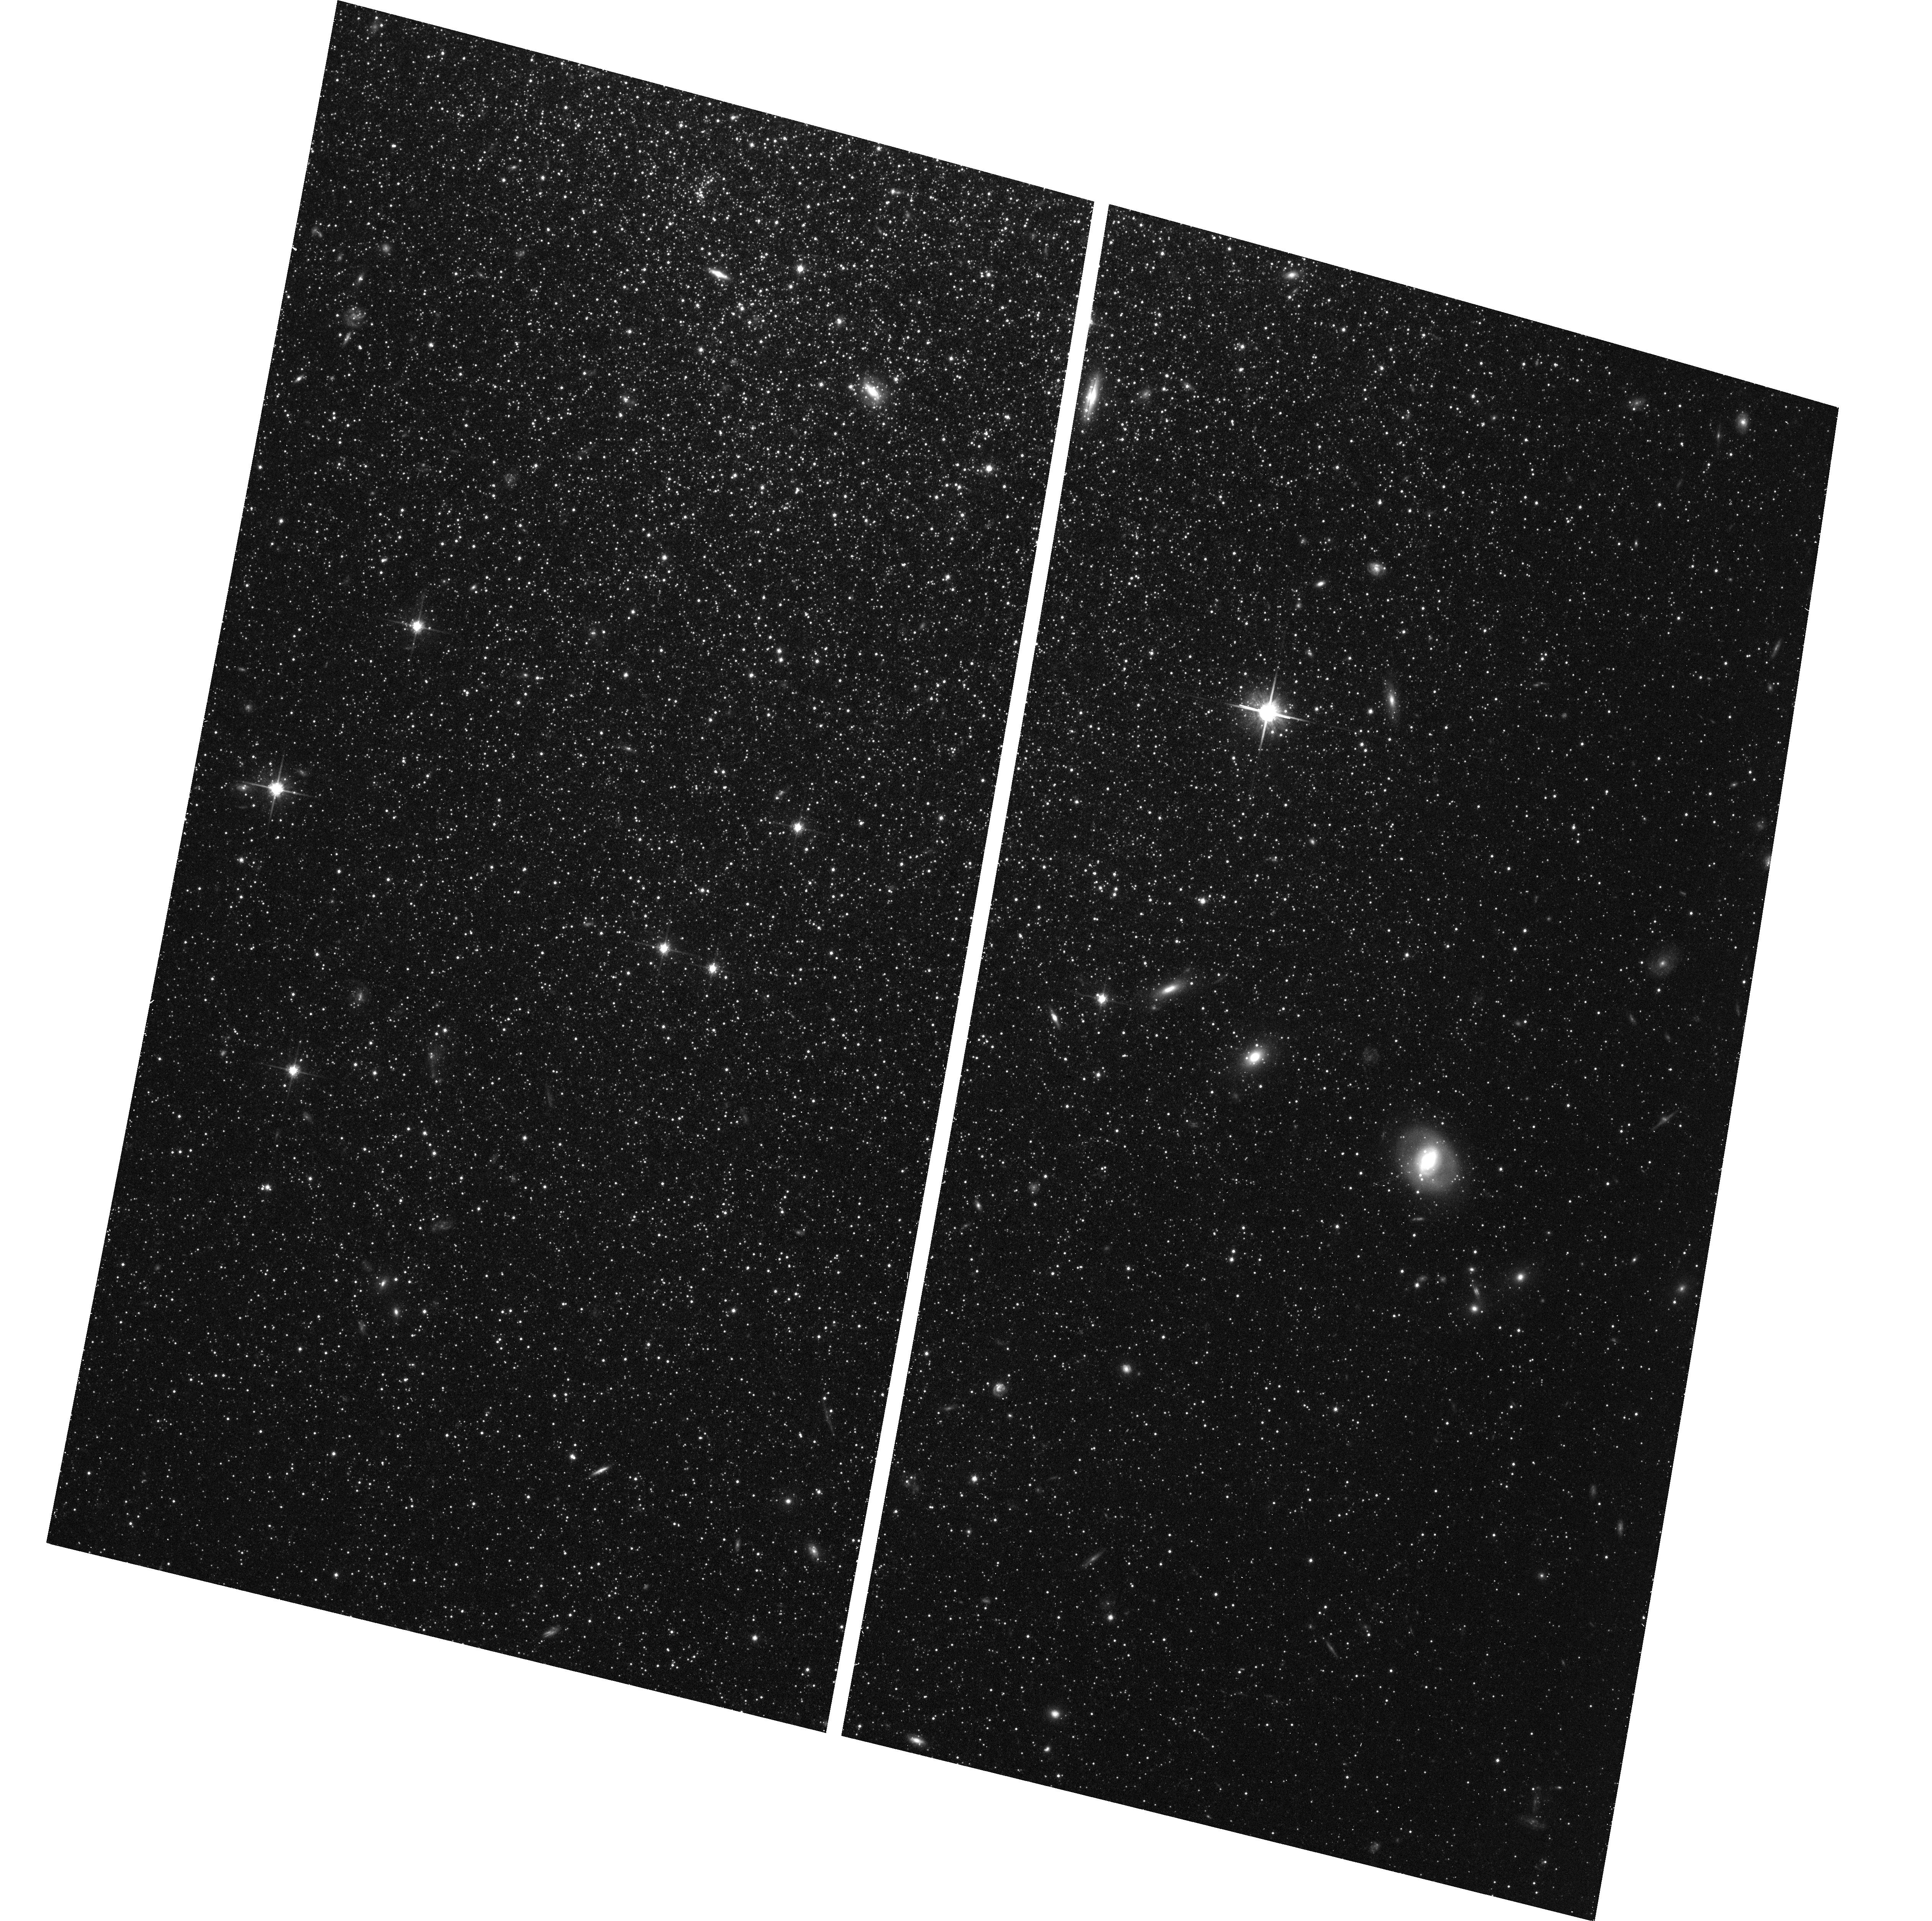
Target: WLM
Instrument: ACS/WFC
Filter: F814W
Exposure: 41 min
Observation ID: hst_17473_02_acs_wfc_f814w_jf9q02

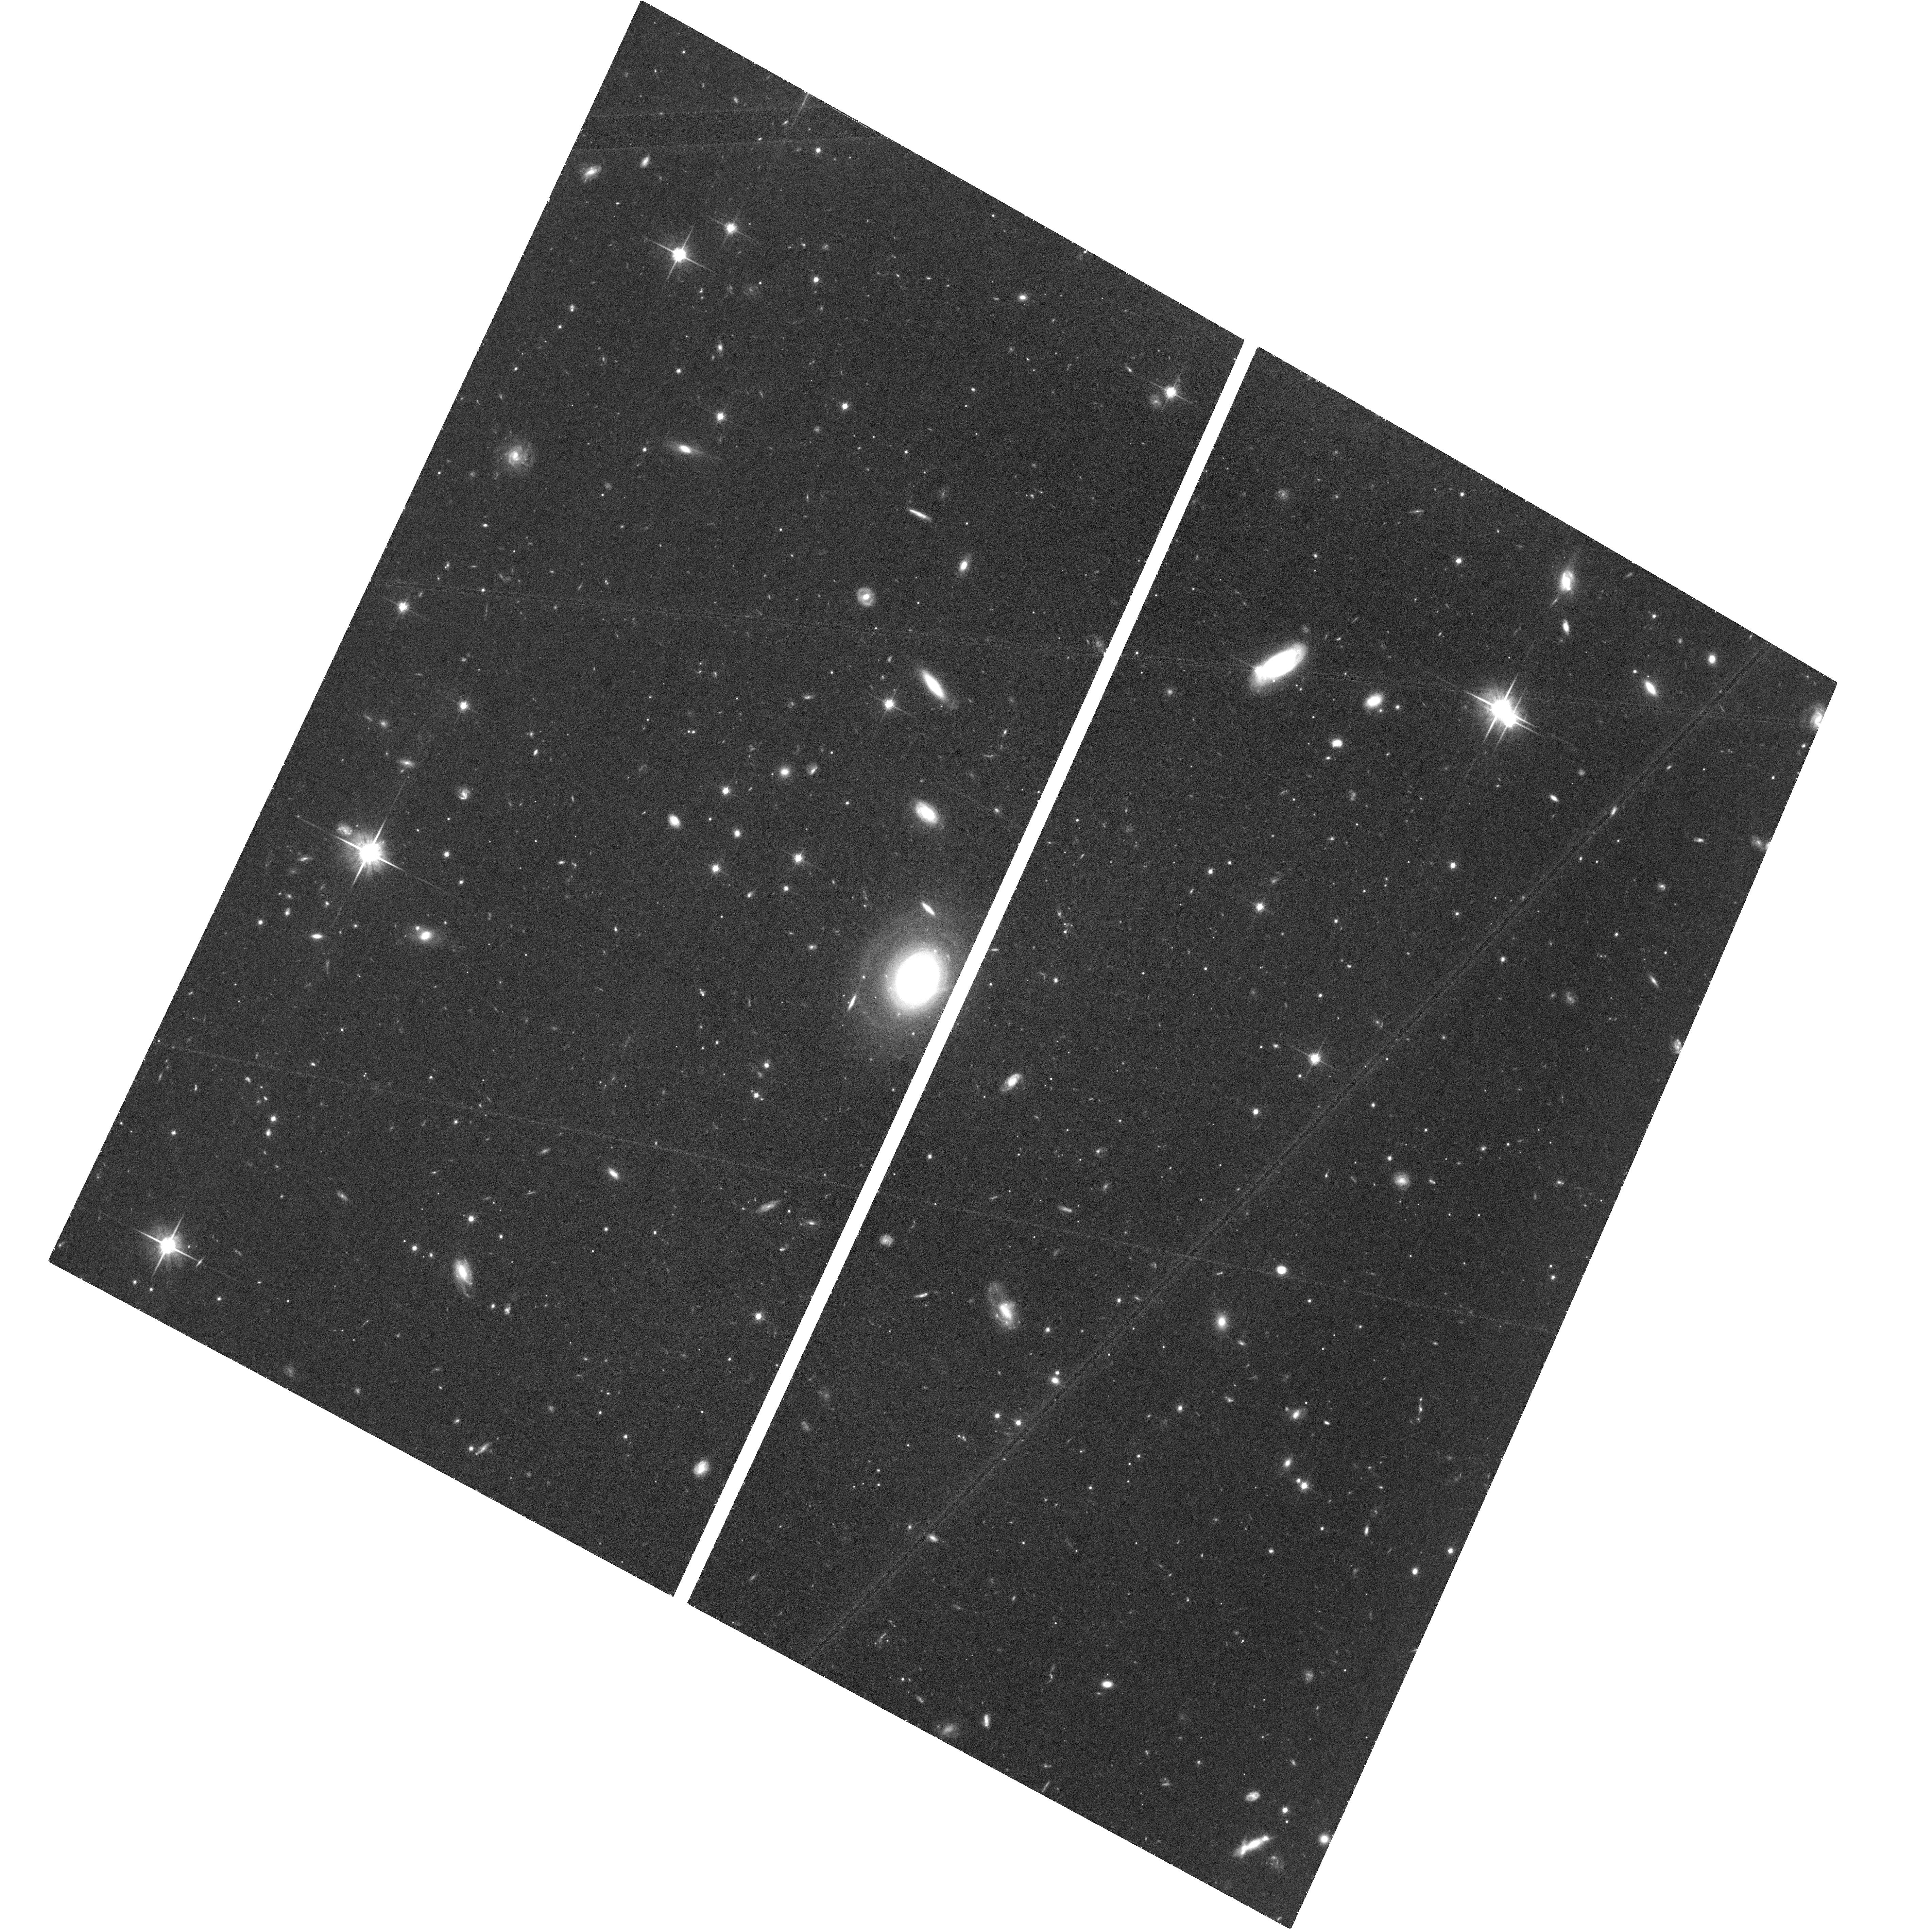
Target: NAME-DRACO-II
Instrument: ACS/WFC
Filter: F814W
Exposure: 1.5 h
Observation ID: hst_17473_03_acs_wfc_f814w_jf9q03

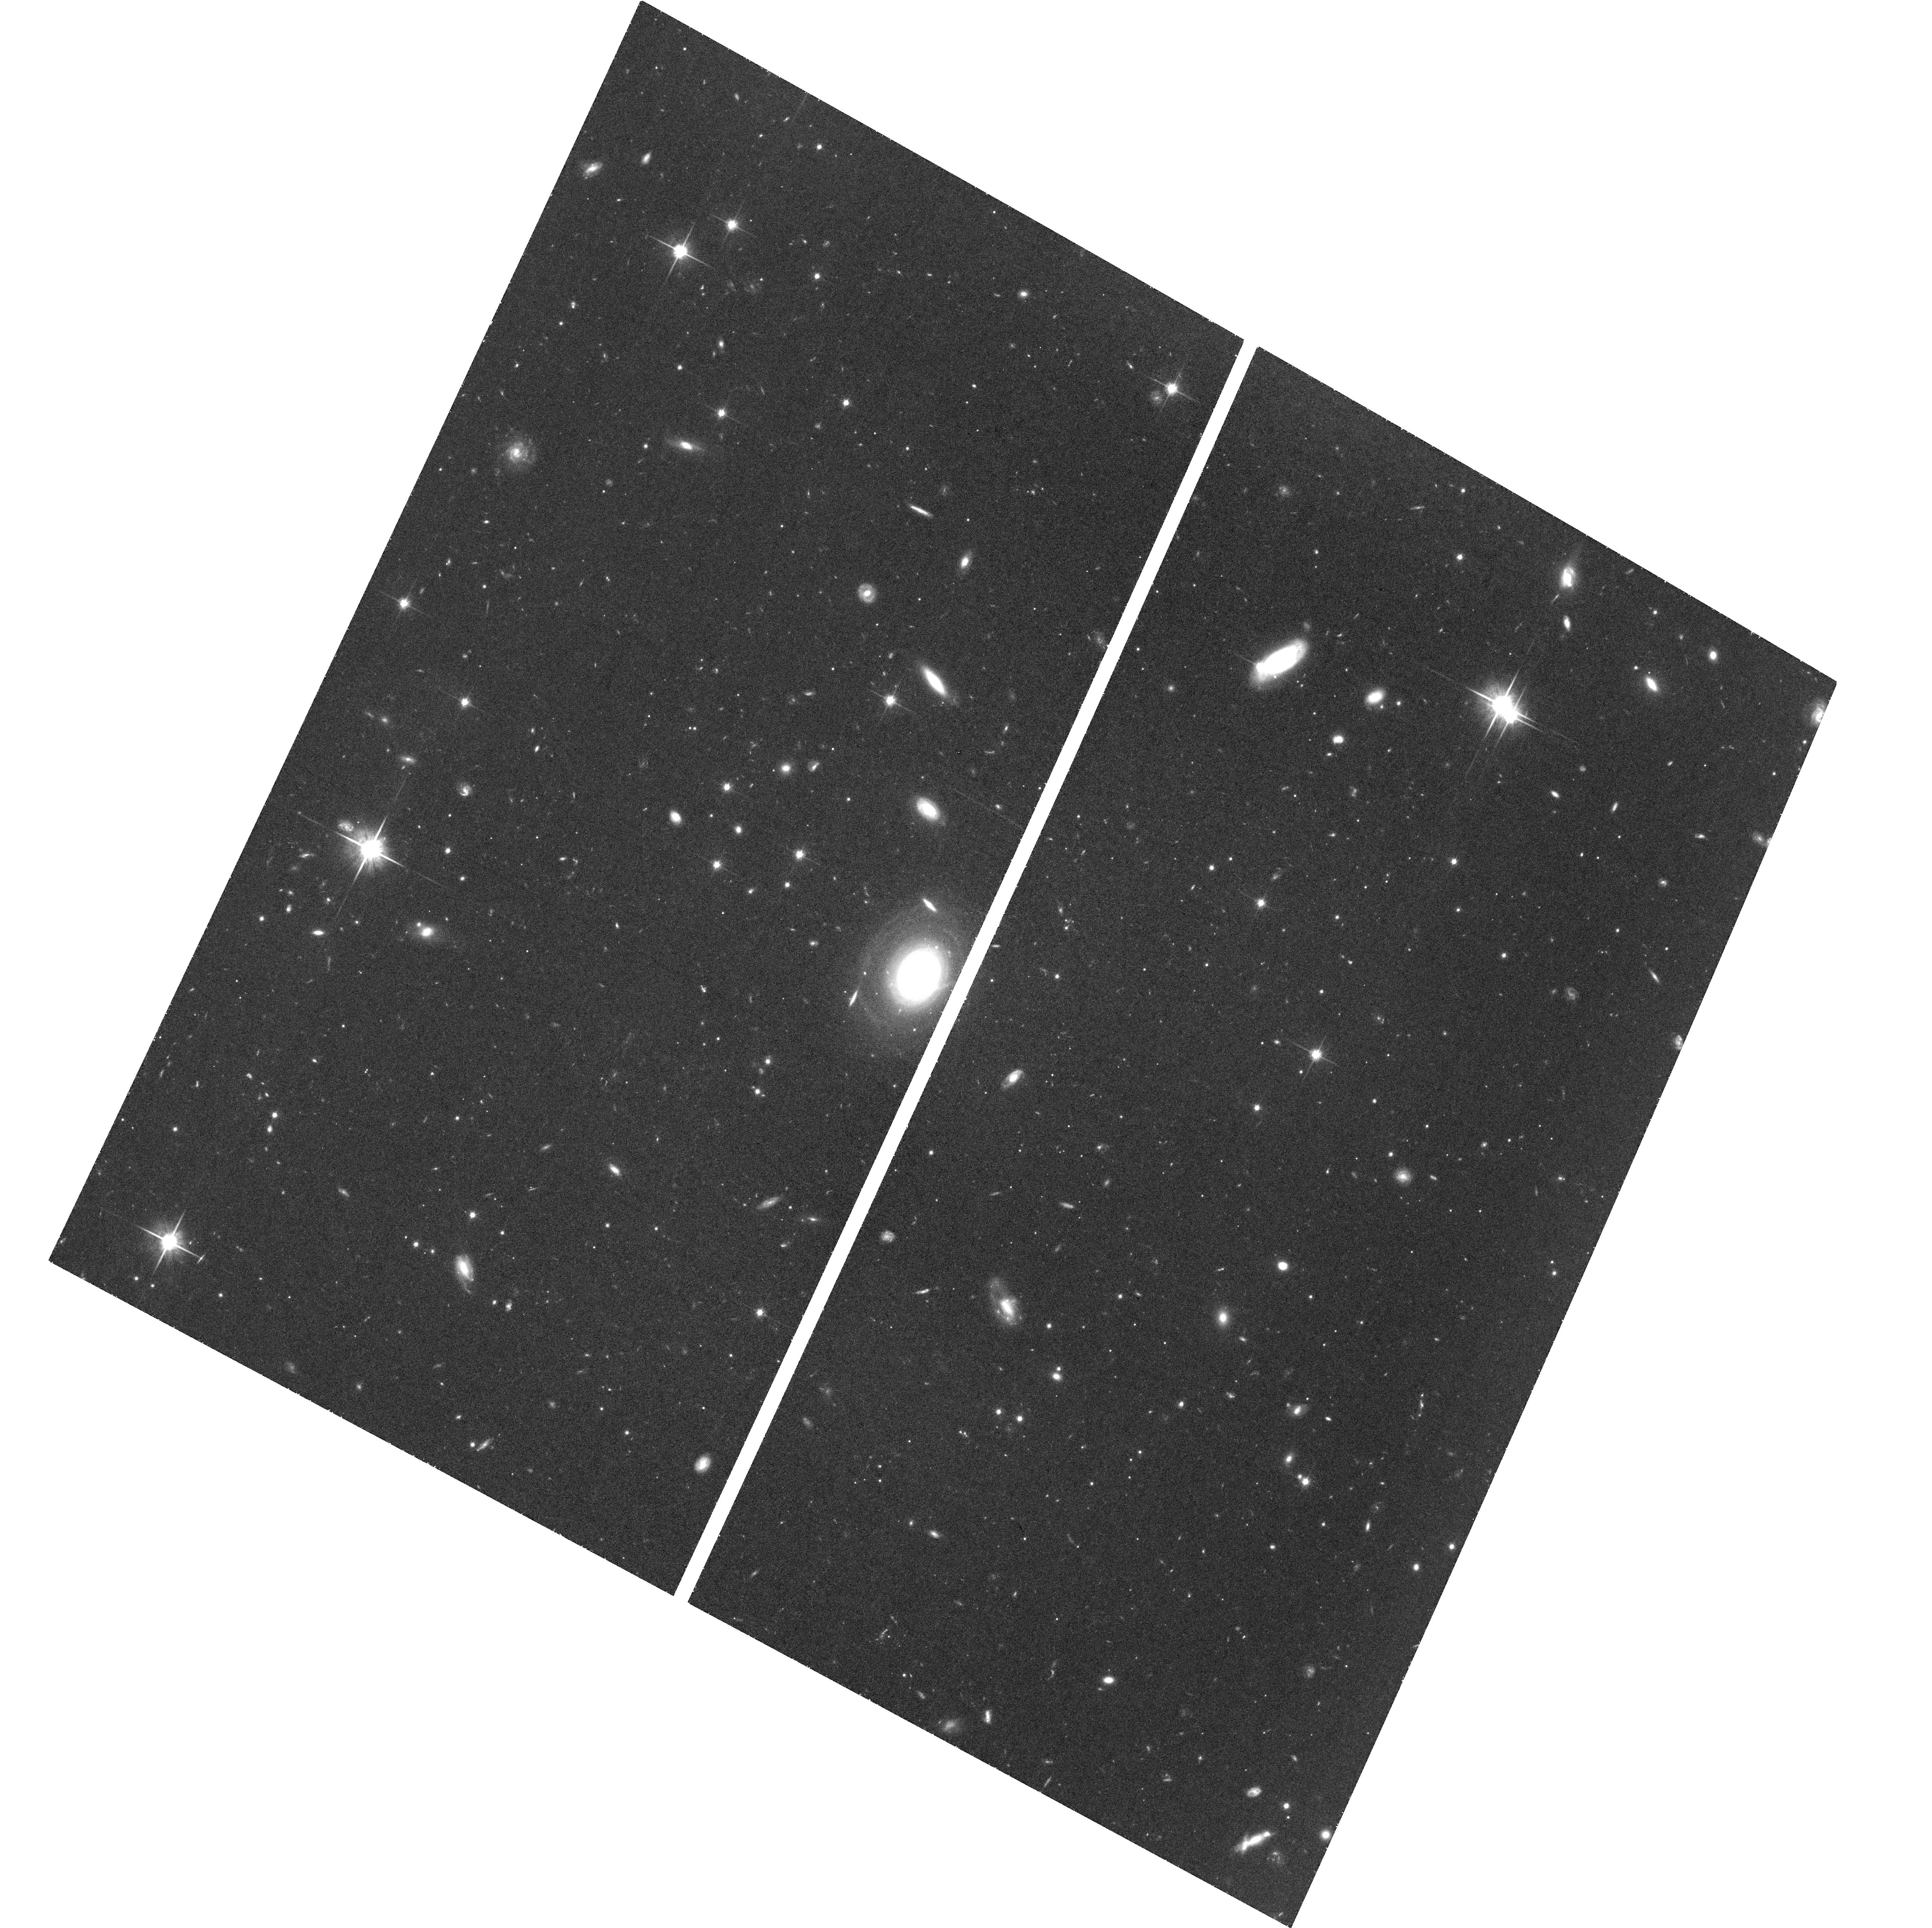
Target: NAME-DRACO-II
Instrument: ACS/WFC
Filter: F814W
Exposure: 1.5 h
Observation ID: hst_17473_01_acs_wfc_f814w_jf9q01

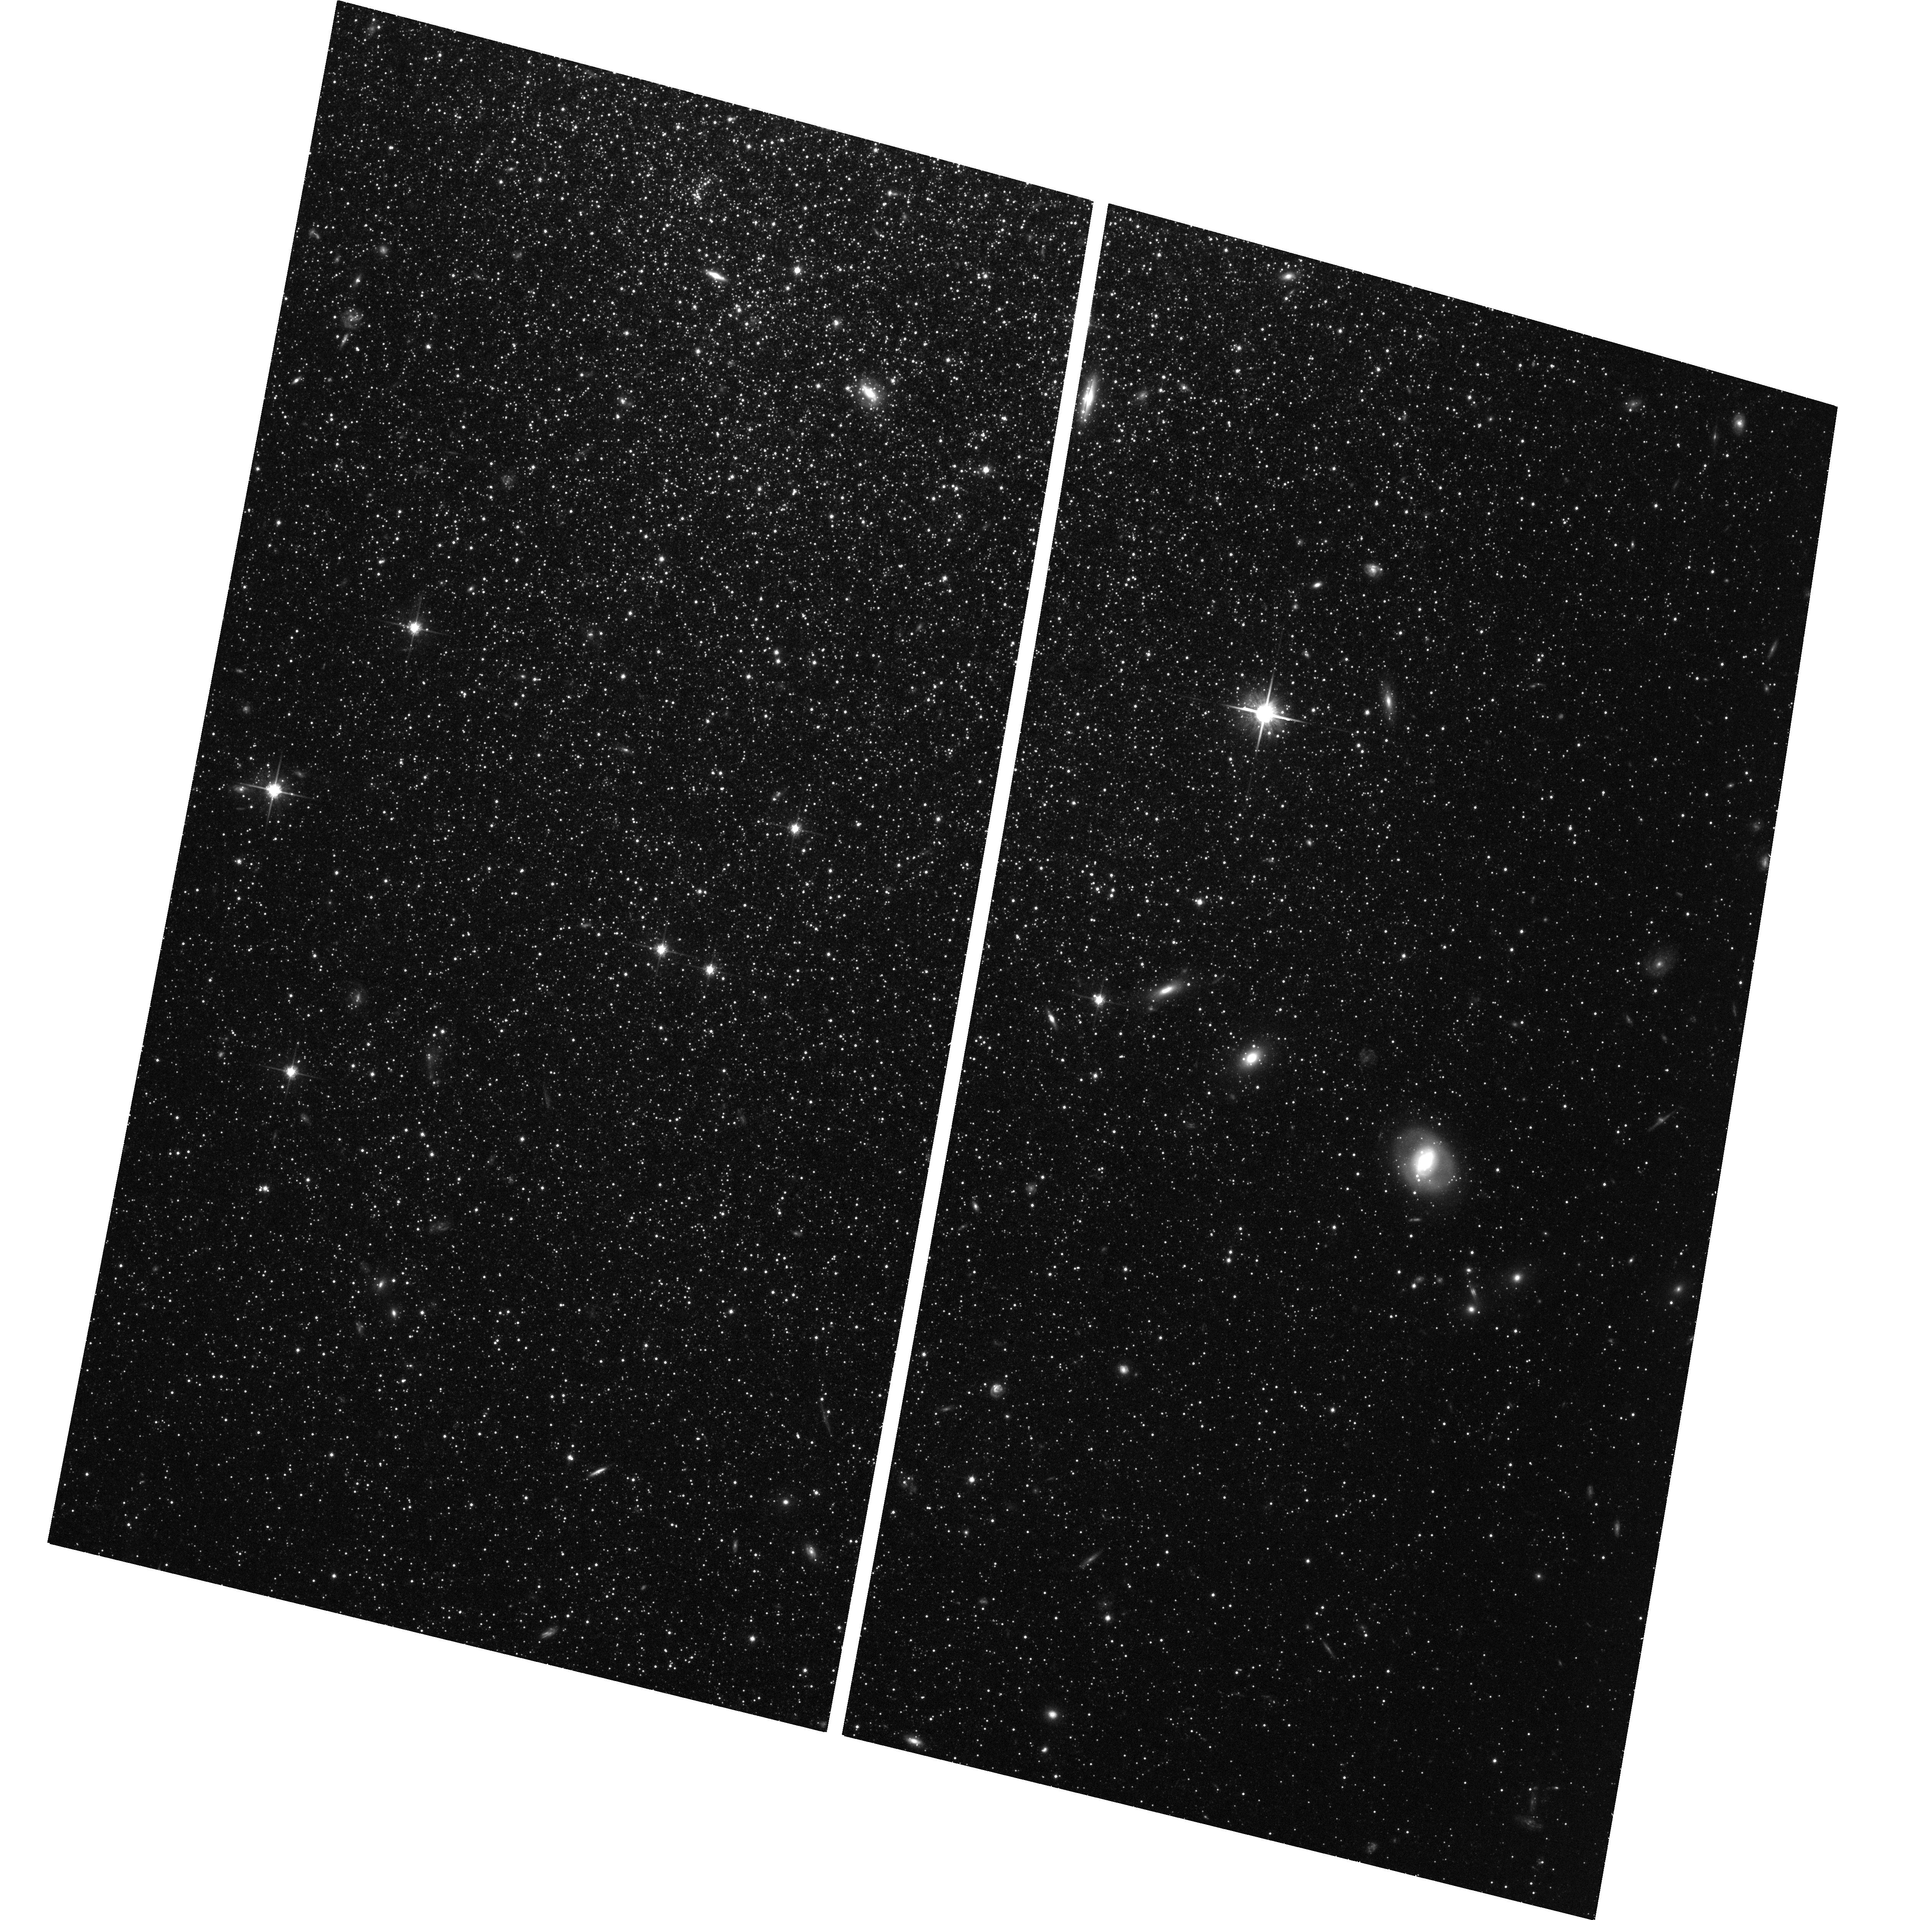
Target: WLM
Instrument: ACS/WFC
Filter: F814W
Exposure: 1.3 h
Observation ID: hst_17473_04_acs_wfc_f814w_jf9q04

Moving beyond the Milky Way: Enabling Cross-Observatory Proper Motion Determinations with HST and JWST (PI: Warfield, Jack Thomas)

HST has made unique contributions to our understanding of the dynamical evolution of the Milky Way and its constituent satellites, globular clusters, halo stars and tidal streams. Proper motions enabled by multi-epoch HST observations have been used to probe the nature of dark matter, the epoch of reionization, and correlated satellite infall. While Gaia now, too, provides unparalleled astrometric precision for the Milky Way, at outer halo distances this is only for intrinsically bright stars. Moving beyond the Milky Way halo will only be possible by utilizing long baselines with HST or by extending these baselines using another facility, such as JWST or Roman, in tandem with a first epoch from HST. Thus, it is imperative that we calibrate cross-observatory techniques to measure absolute proper motions. Here, we request 8 orbits with ACS/WFC and 3.27 hours with JWST's NIRCam for Draco II, an ultra-faint dwarf galaxy, and WLM, a star-forming galaxy. Both objects already have an epoch of ACS/WFC data, as well as publicly available NIRCam data from the Resolved Stellar Populations Early Release Science program. We will use the newly requested data to measure an HST-HST proper motion for each dwarf. This proper motion will be used as a "ground truth" to investigate and calibrate (i) detector-based systematics and (ii) reference frame-based systematics, in combining HST and JWST data. We stress the urgency of getting these observations now while HST is operating well. Such cross-observatory calibrations will be extremely difficult if the astrometric capabilities of HST degrade.